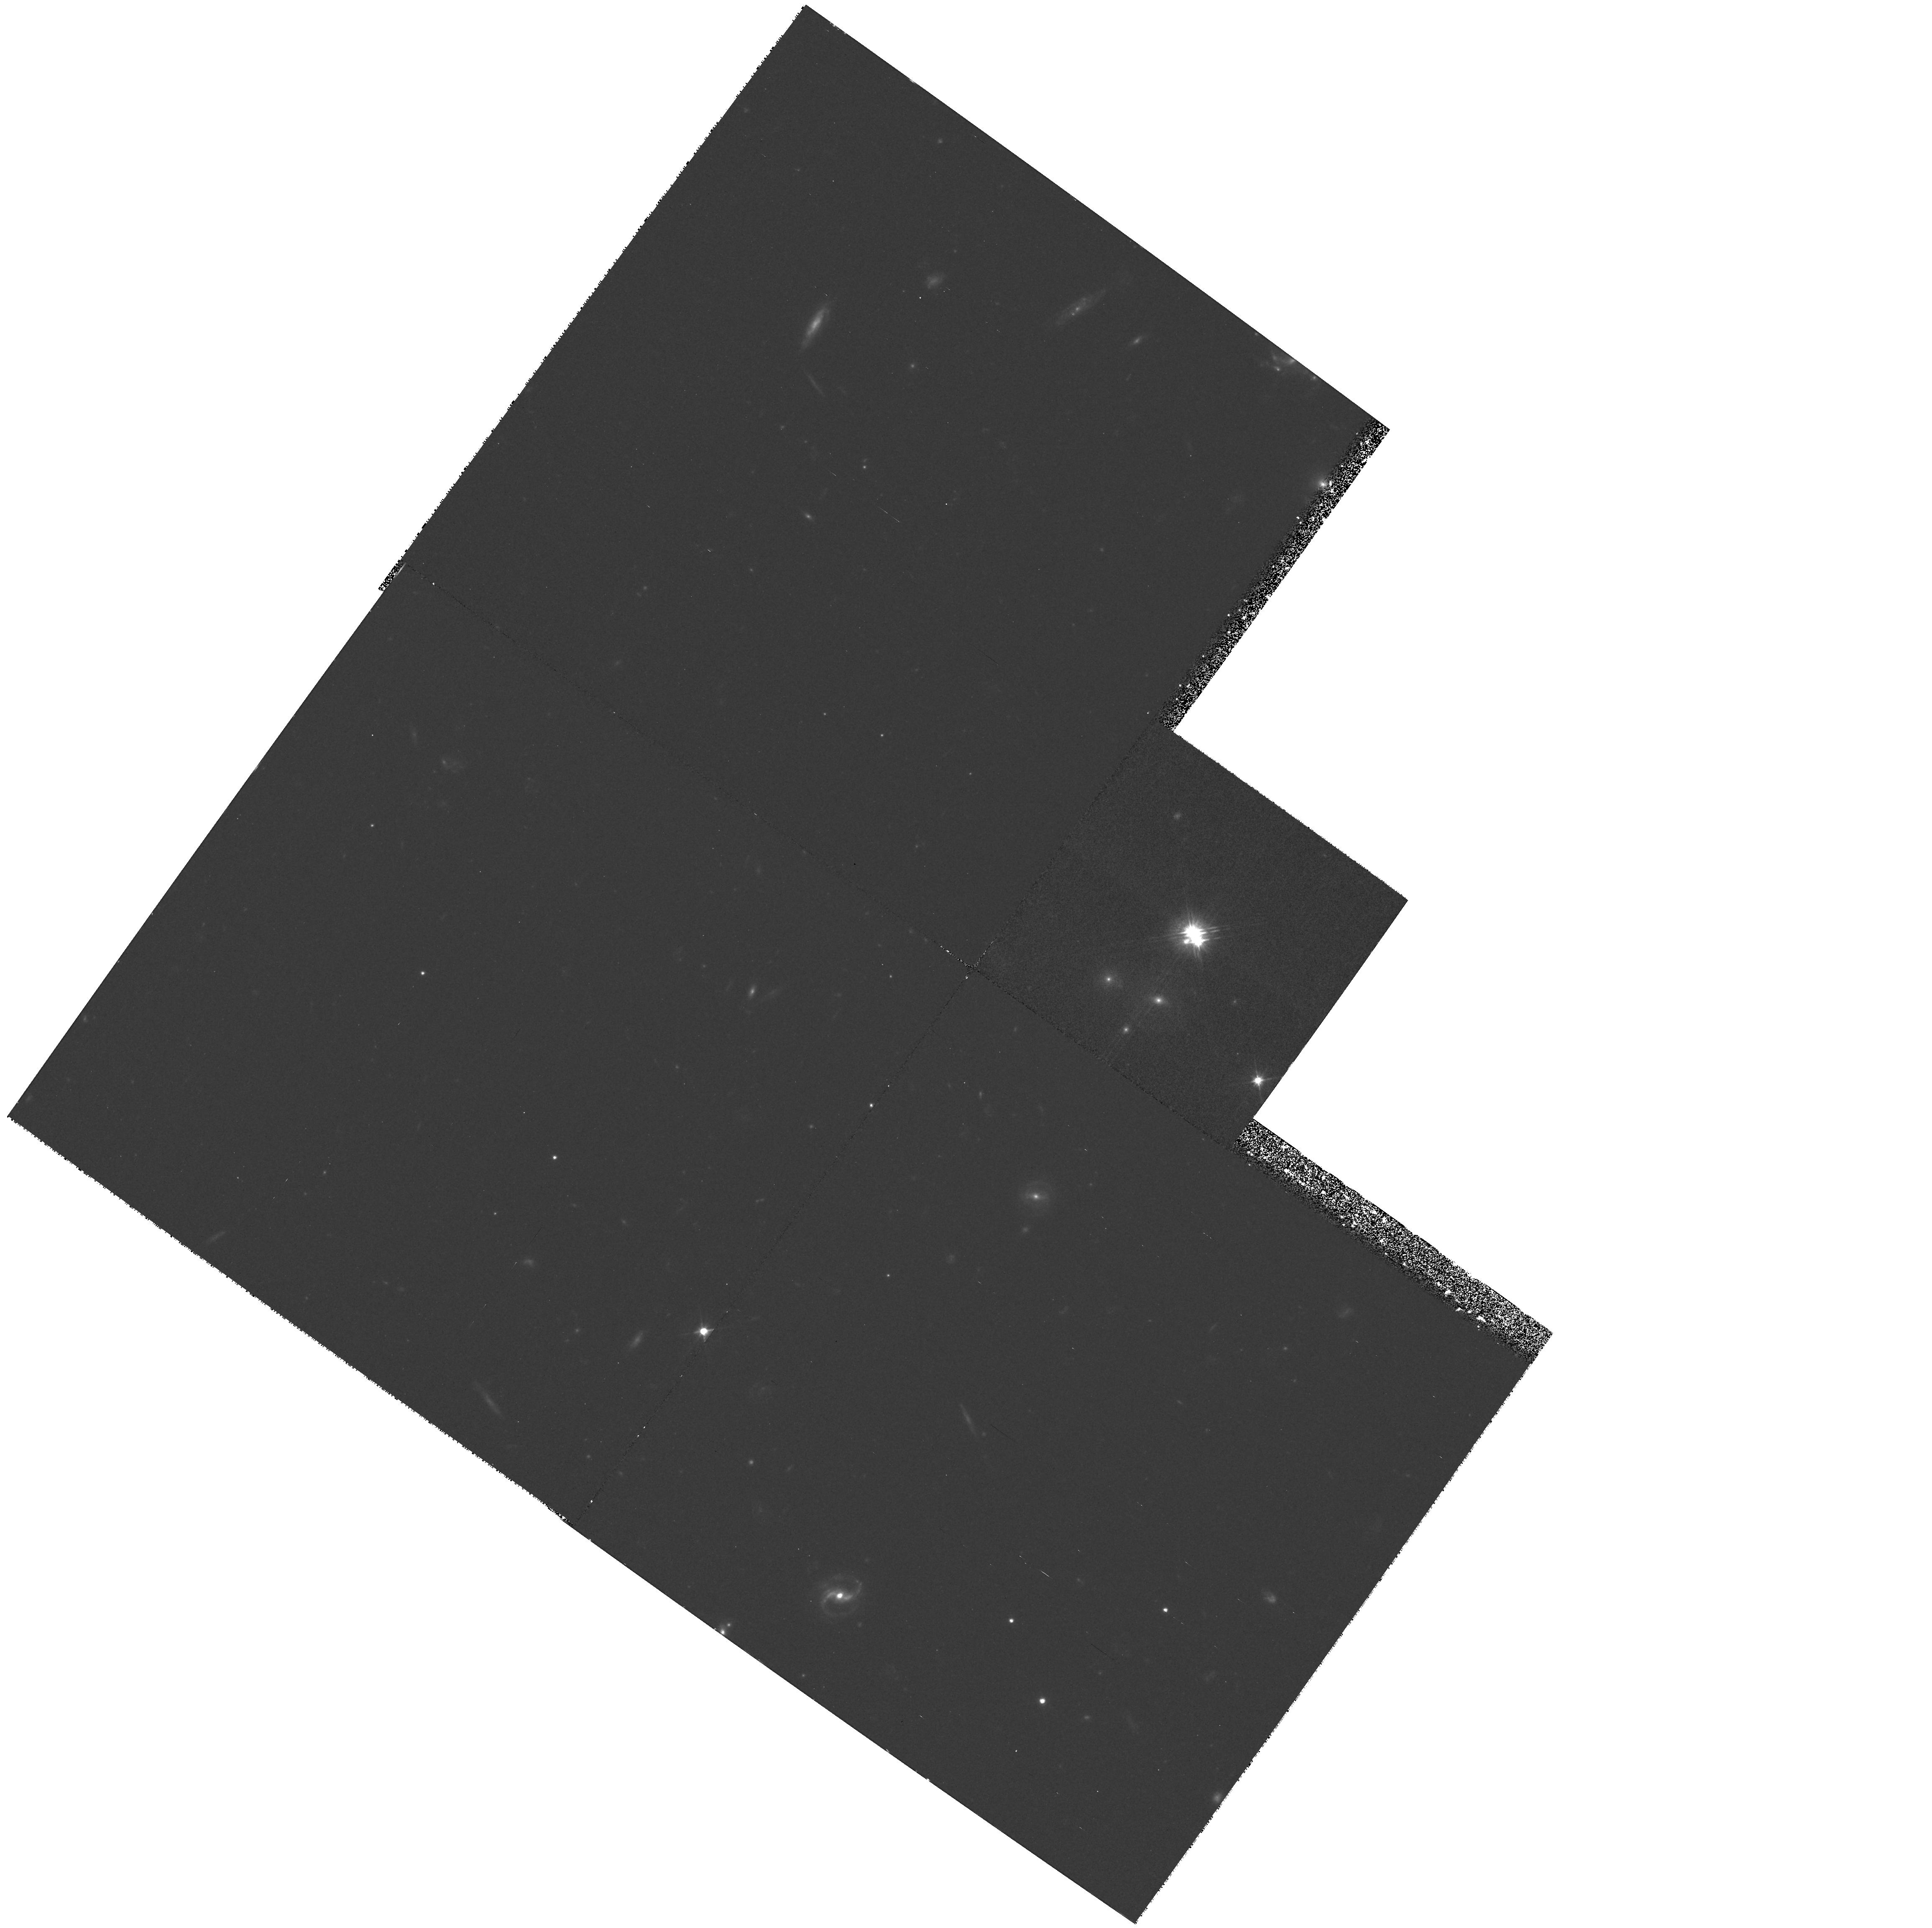
Target: QSO1424P231-B
Instrument: WFPC2/PC
Filter: F555W
Exposure: 1.2 h
Observation ID: hst_6652_01_wfpc2_pc_f555w_u4kb01

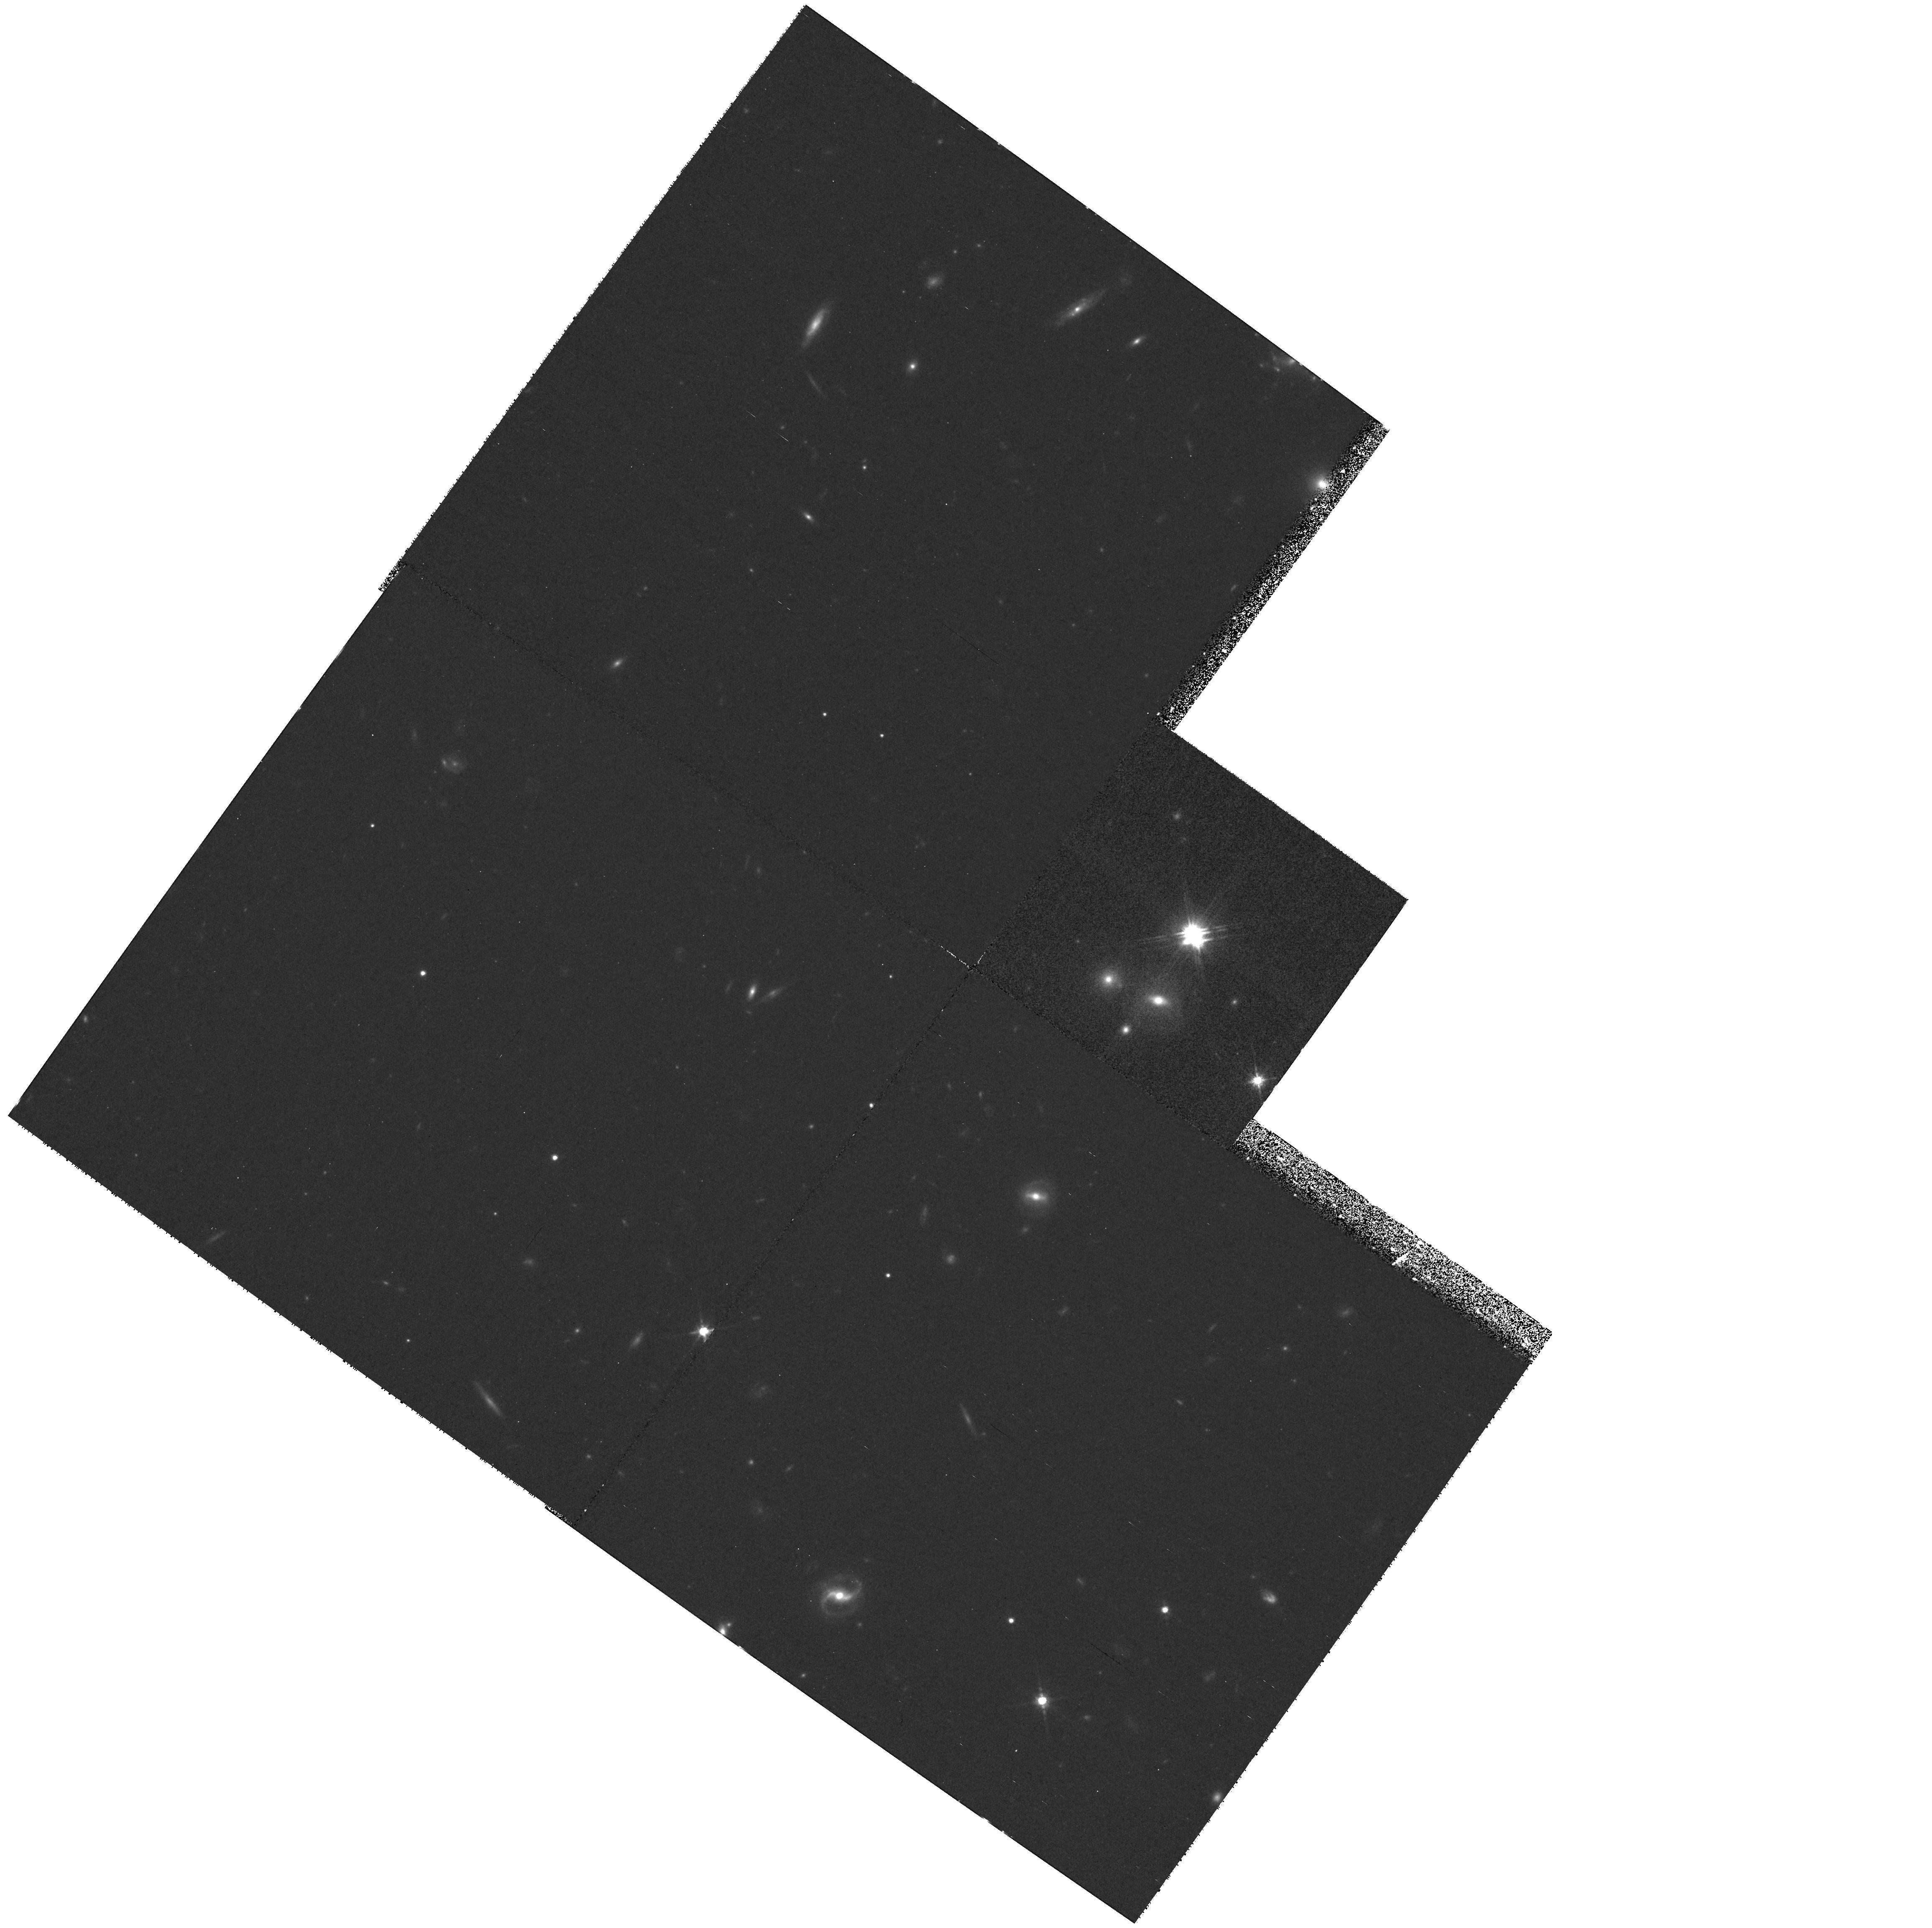
Target: QSO1424P231-B
Instrument: WFPC2/PC
Filter: F791W
Exposure: 1.2 h
Observation ID: hst_6652_01_wfpc2_pc_f791w_u4kb01

Imaging the Gravitational Lens System 1422+231 (PI: Impey, Chris D.)

The gravitational lens system 1422+231 offers the exciting prospect of a direct measure of the Hubble constant. This system has important advantages compared to the more well- studied double quasar (0957+561). First, the background quasar at z = 3.62 is a strong and compact radio source which is known to be a radio variable, and for which evidence for rapid optical variations exists. Second, there are four quasar images giving a large number of model constraints from measures of image position, image magnification, and time delay. Finally, successful models show the primary deflector to be a single galaxy (shear is contributed by two other galaxies in the field), so that the interpretation is not compromised by the unknown distribution of dark matter in a cluster potential. Cycle 4 spectroscopy with the FOS has yielded identical spectra for the four quasar components, confirming the system as a gravitational lens. Cycle 4 imaging with the FOC has yielded the first clear detection of the lensing galaxy. As a step towards the eventual measure of the Hubble constant, we propose multicolor UBVRI imaging with the Planetary Camera, with a deep exposure in the sensitive I(814W) filter. The data will yield the colors, structure and morphology of the lens and the two shearing galaxies, as well as a census of other deflectors and lensing screens along the line-of-sight to the quasar. Individual exposures from the deep I(814W) image will be used to characterize the intrinsic optical variations of the quasar.